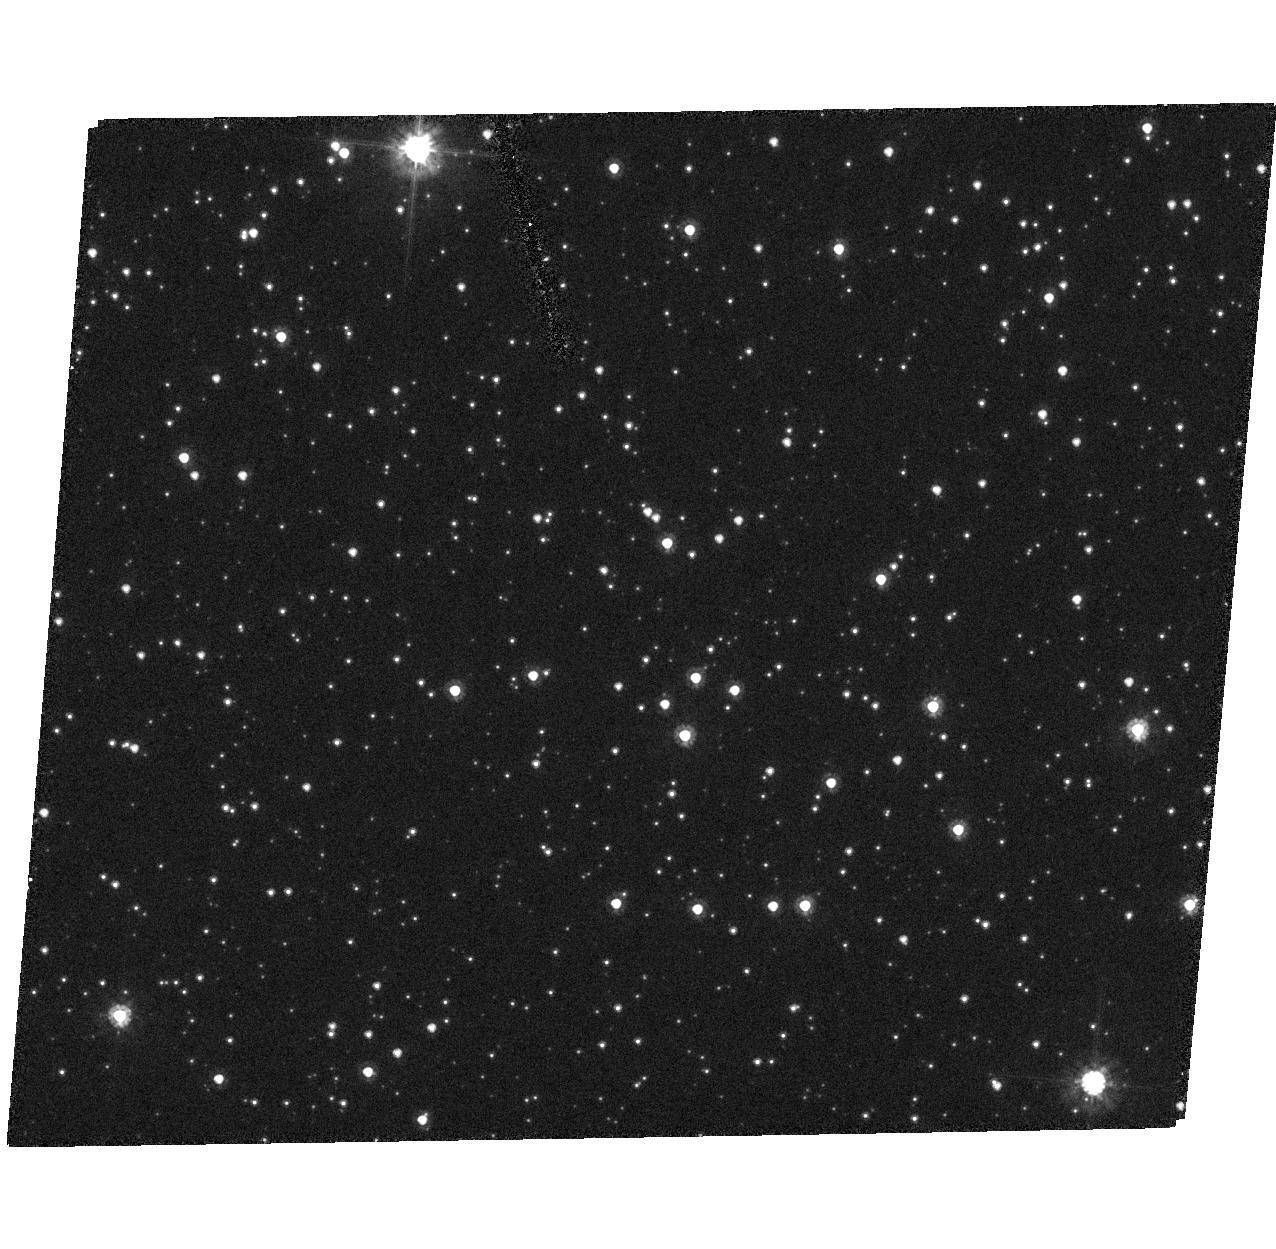
Target: QSO-051032-692716. Instrument: ACS/HRC. Filter: F606W. Exposure: 7 min. Observation ID: hst_9462_40_acs_hrc_f606w_j8dx40

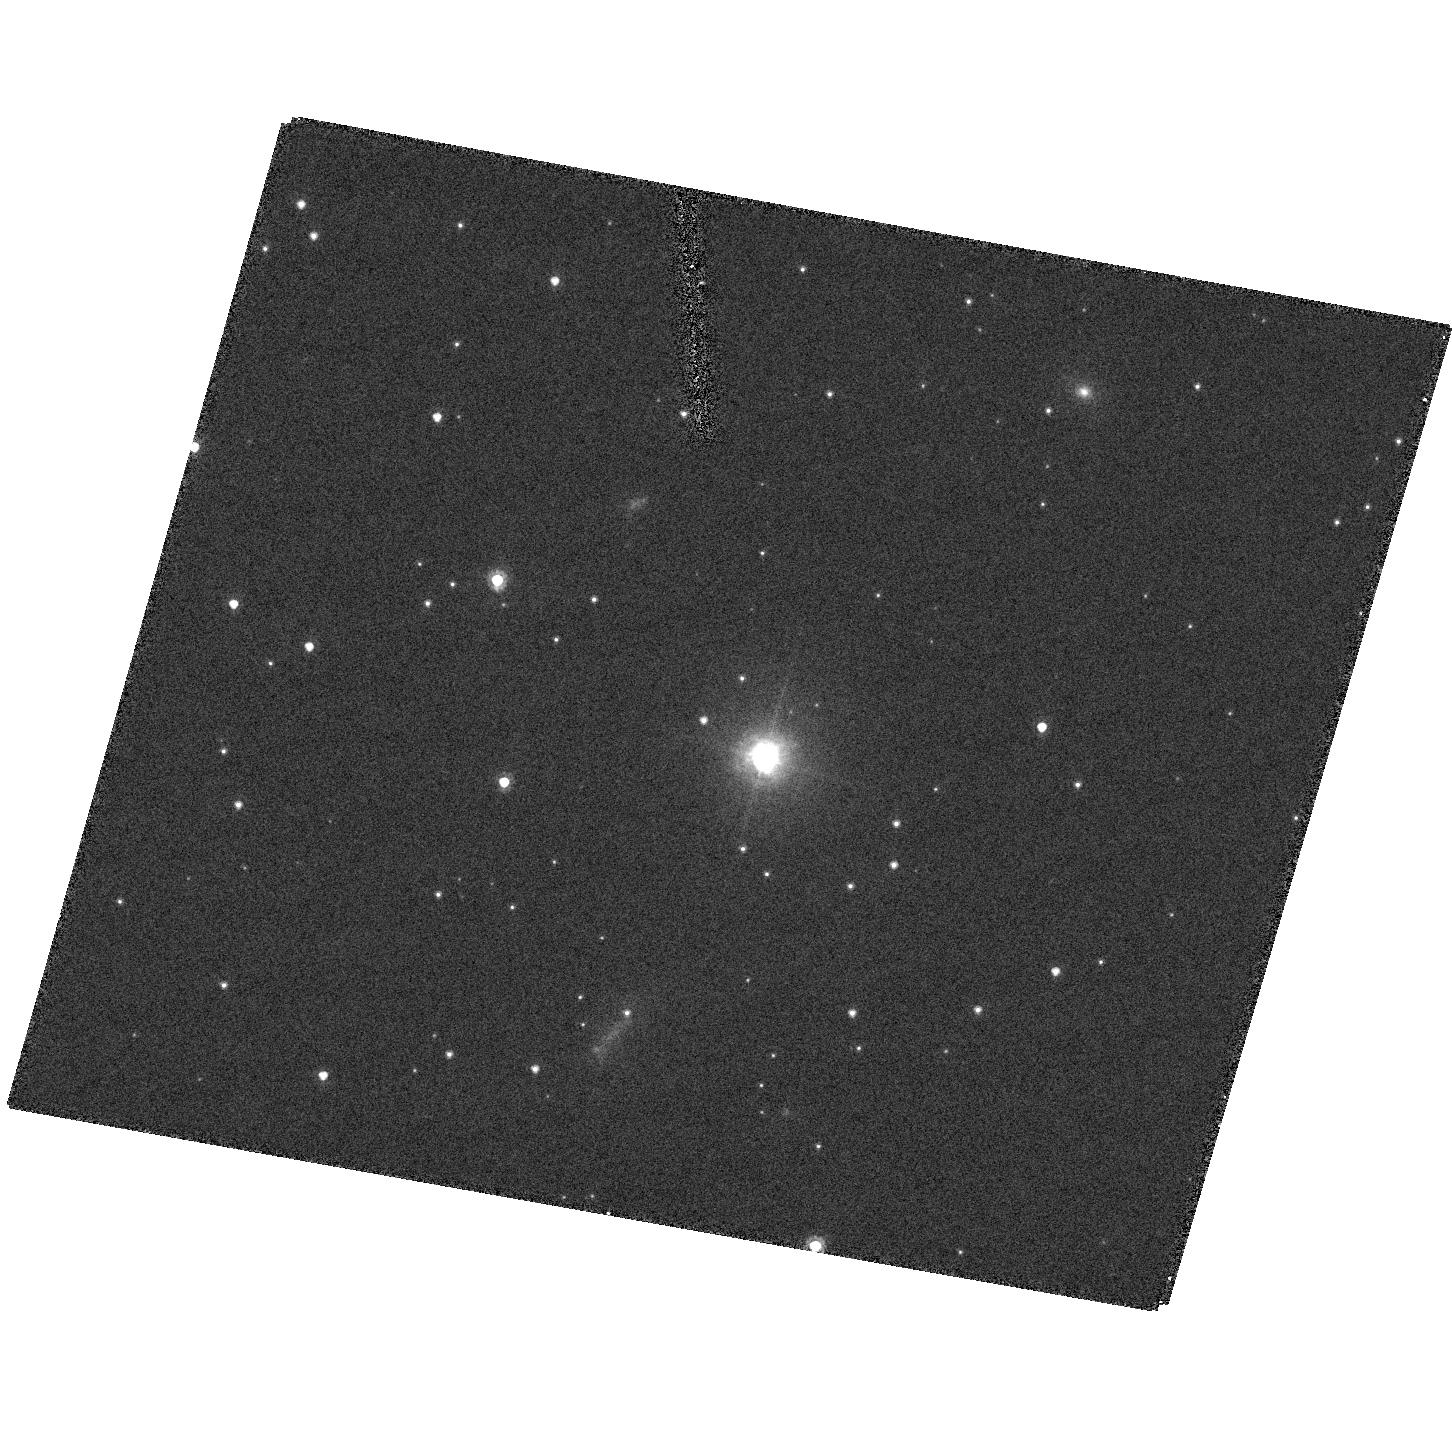
Target: QSO-055722-671322. Instrument: ACS/HRC. Filter: F606W. Exposure: 7 min. Observation ID: hst_9462_19_acs_hrc_f606w_j8dx19

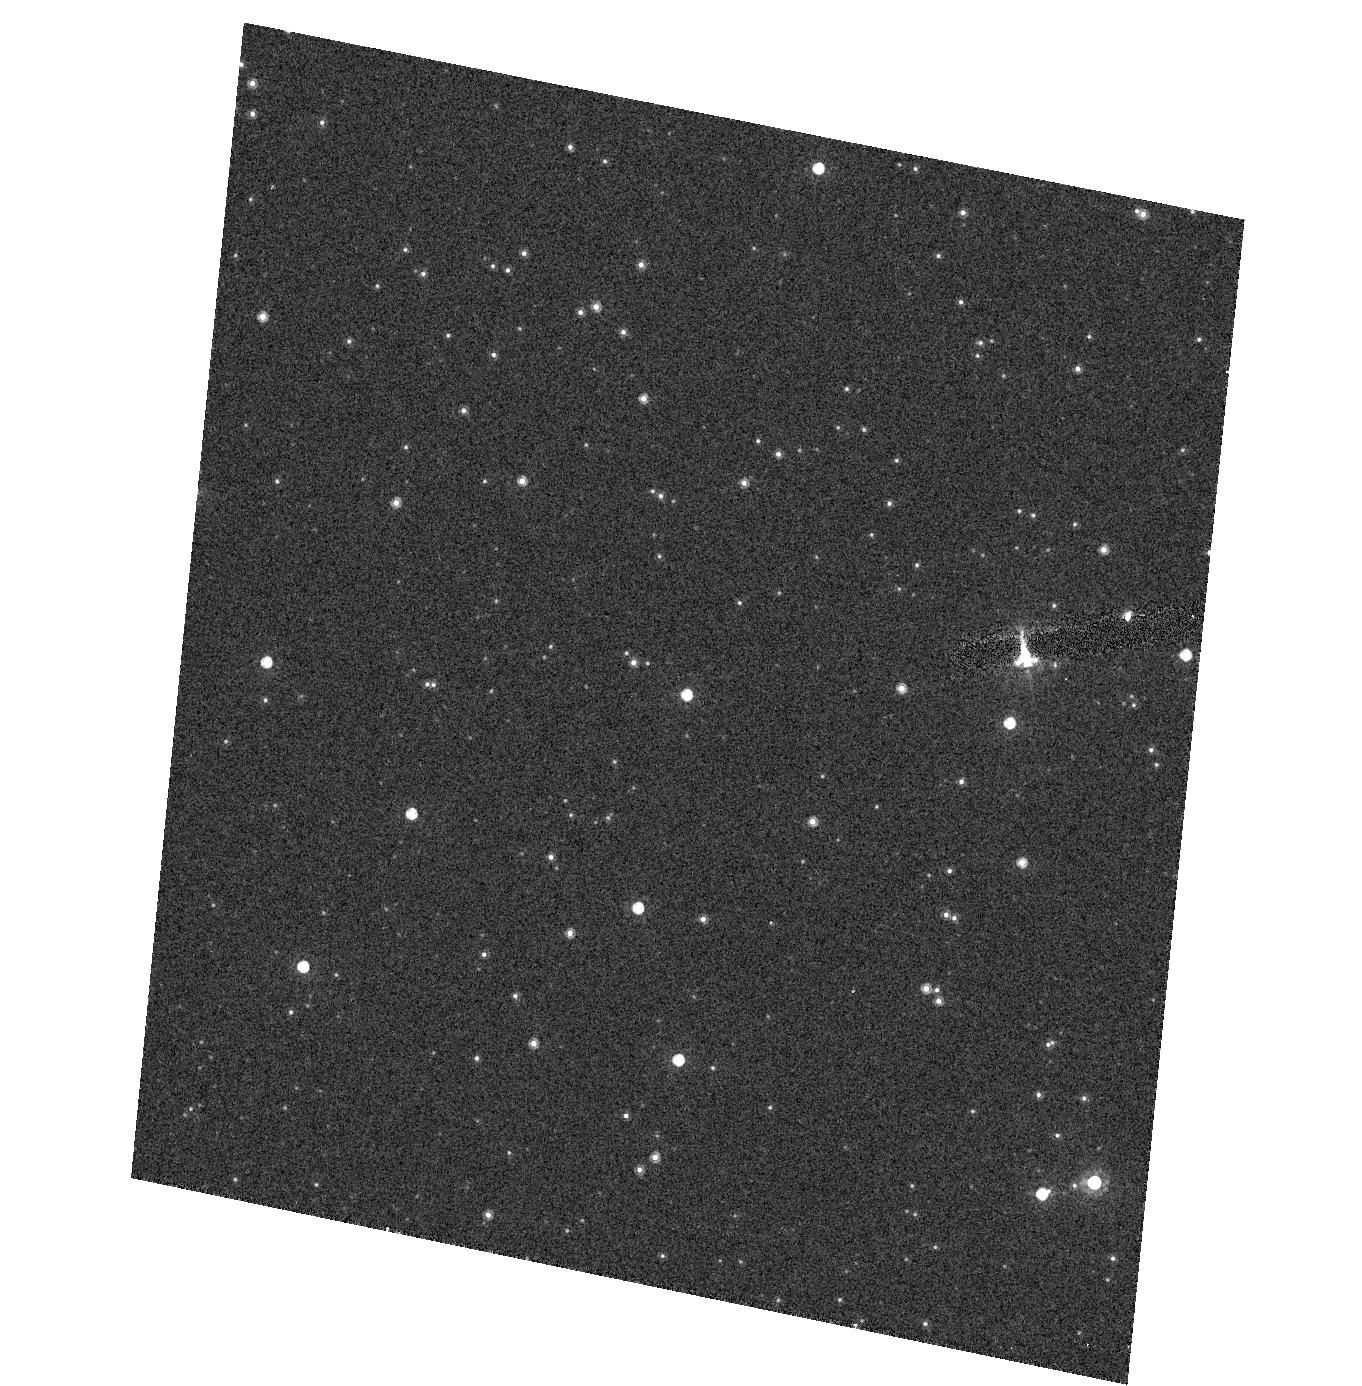
Target: QSO-050017-693216. Instrument: ACS/HRC. Filter: F814W. Exposure: 2 min. Observation ID: hst_9462_28_acs_hrc_f814w_j8dx28

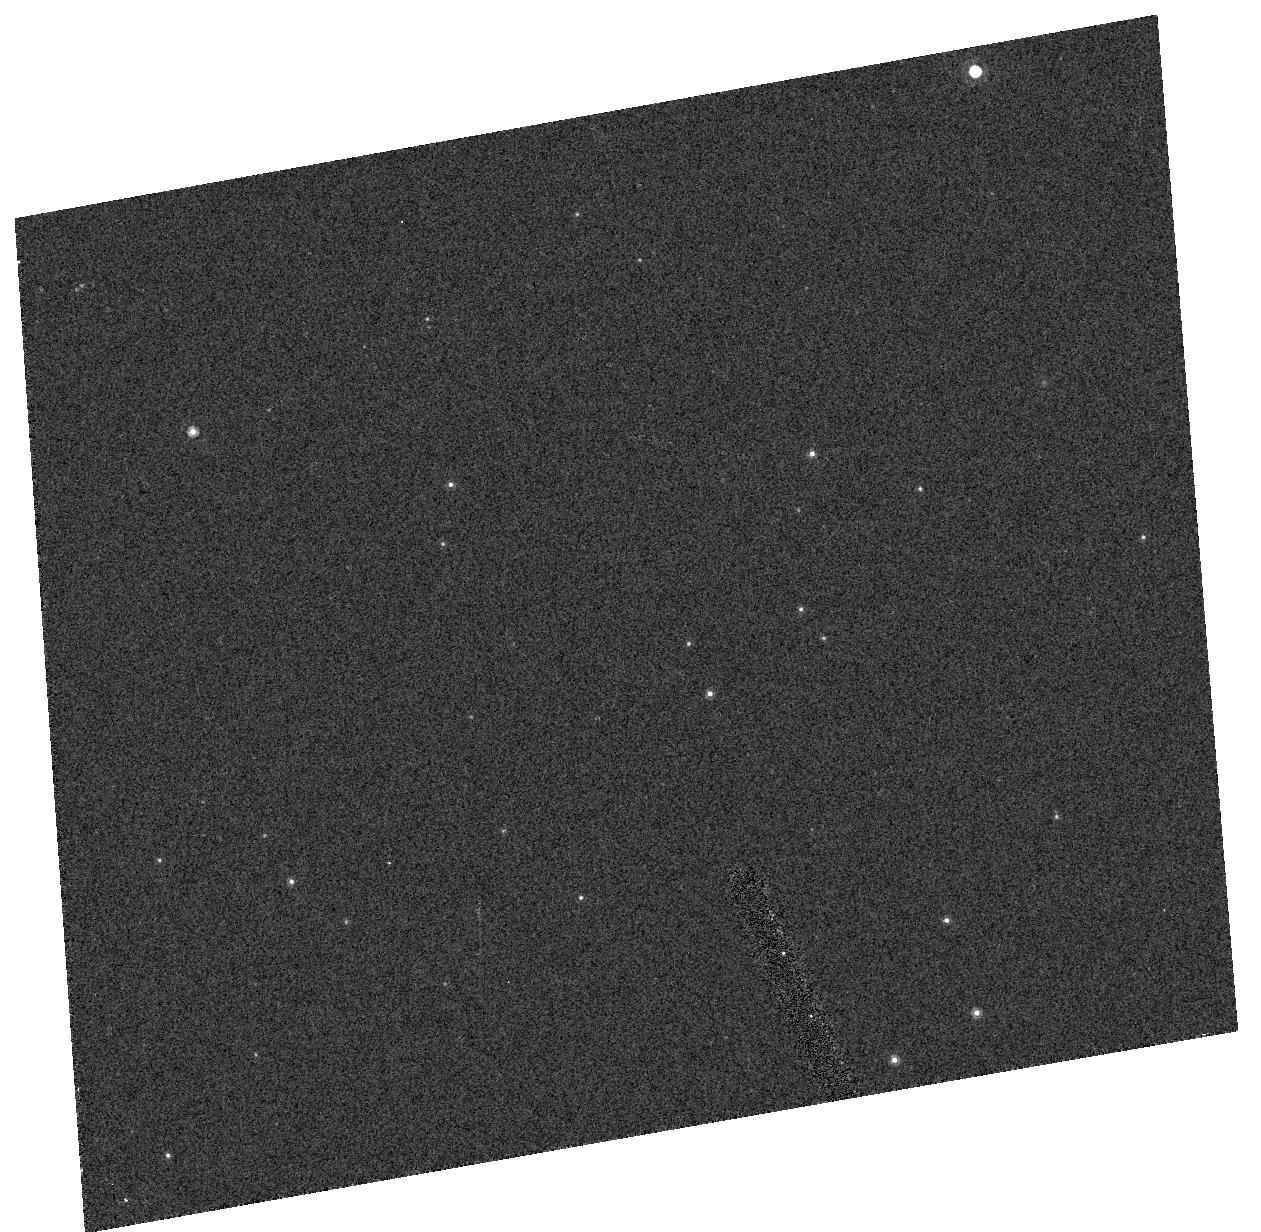
Target: QSO-061509-661740. Instrument: ACS/HRC. Filter: F814W. Exposure: 2 min. Observation ID: hst_9462_37_acs_hrc_f814w_j8dx37

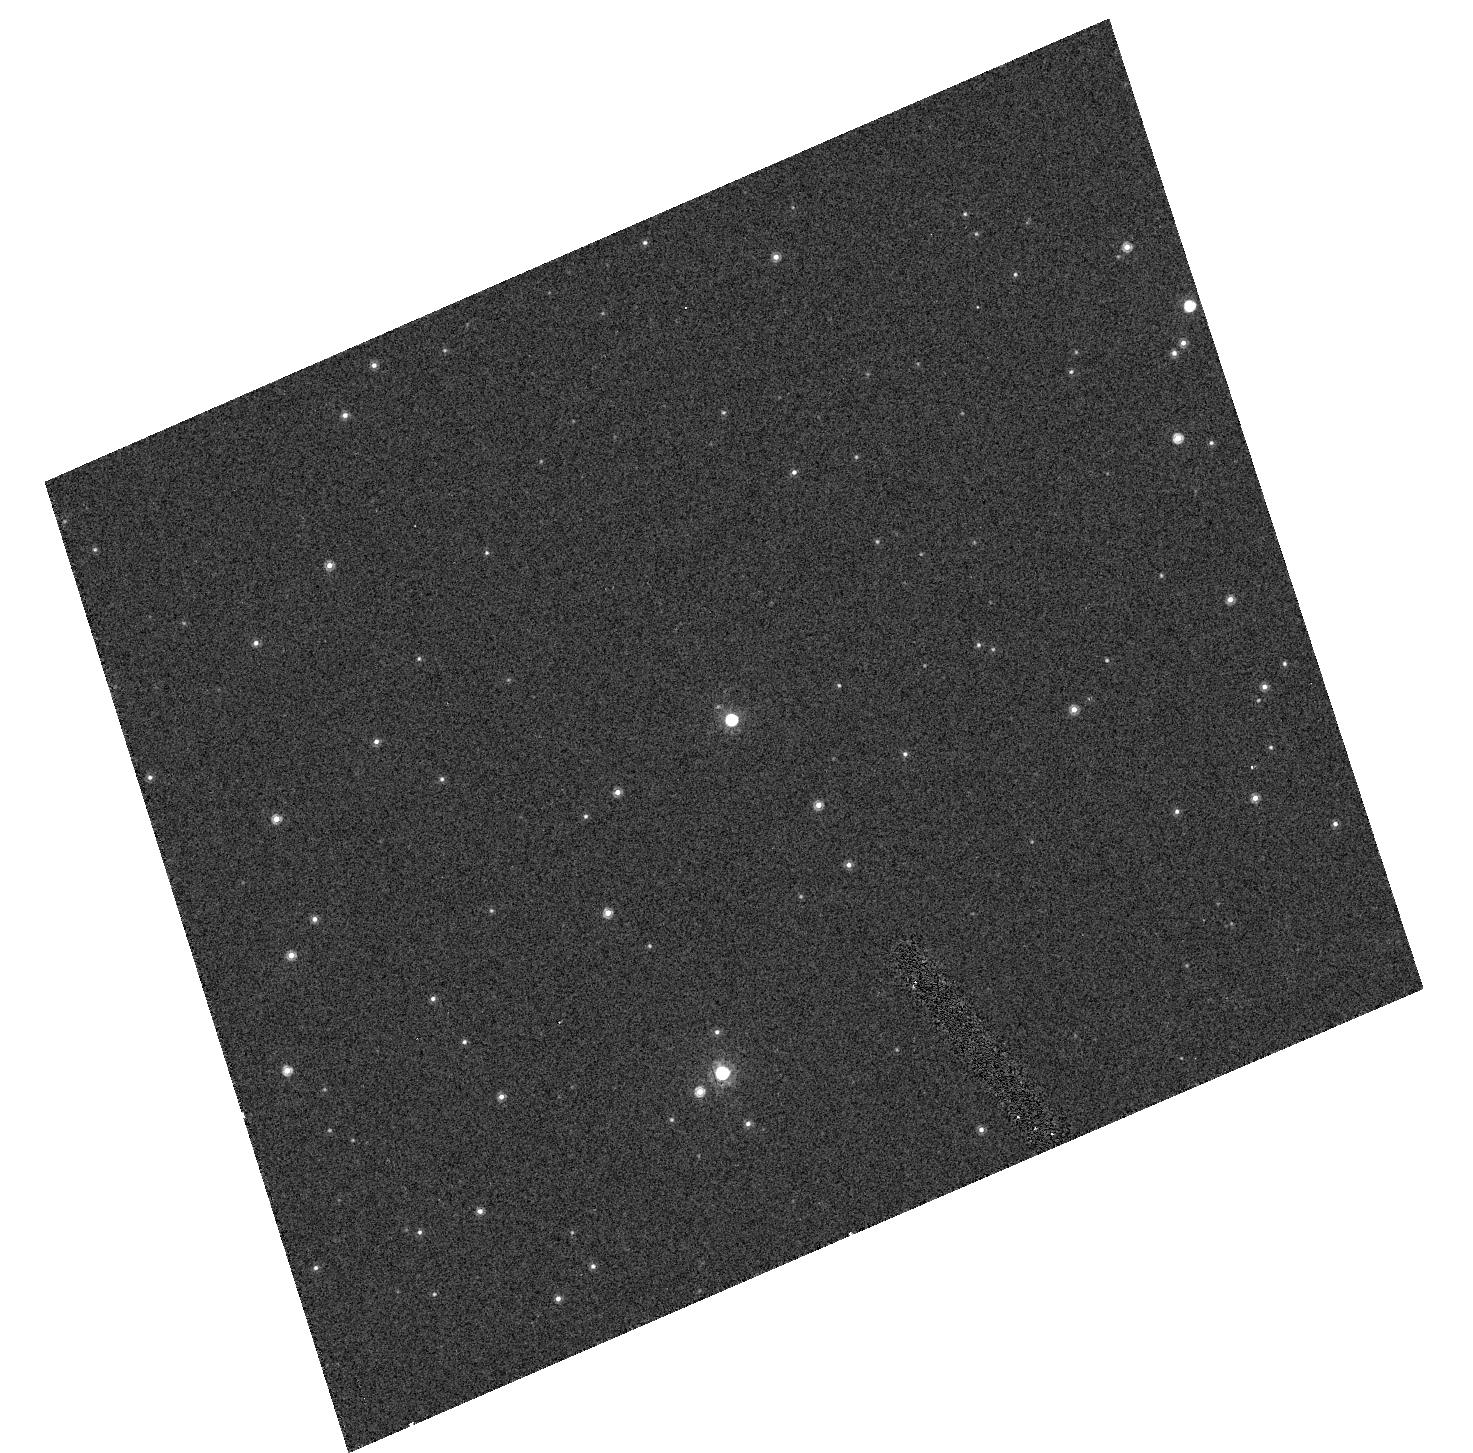
Target: QSO-050436-662417. Instrument: ACS/HRC. Filter: F814W. Exposure: 2 min. Observation ID: hst_9462_26_acs_hrc_f814w_j8dx26

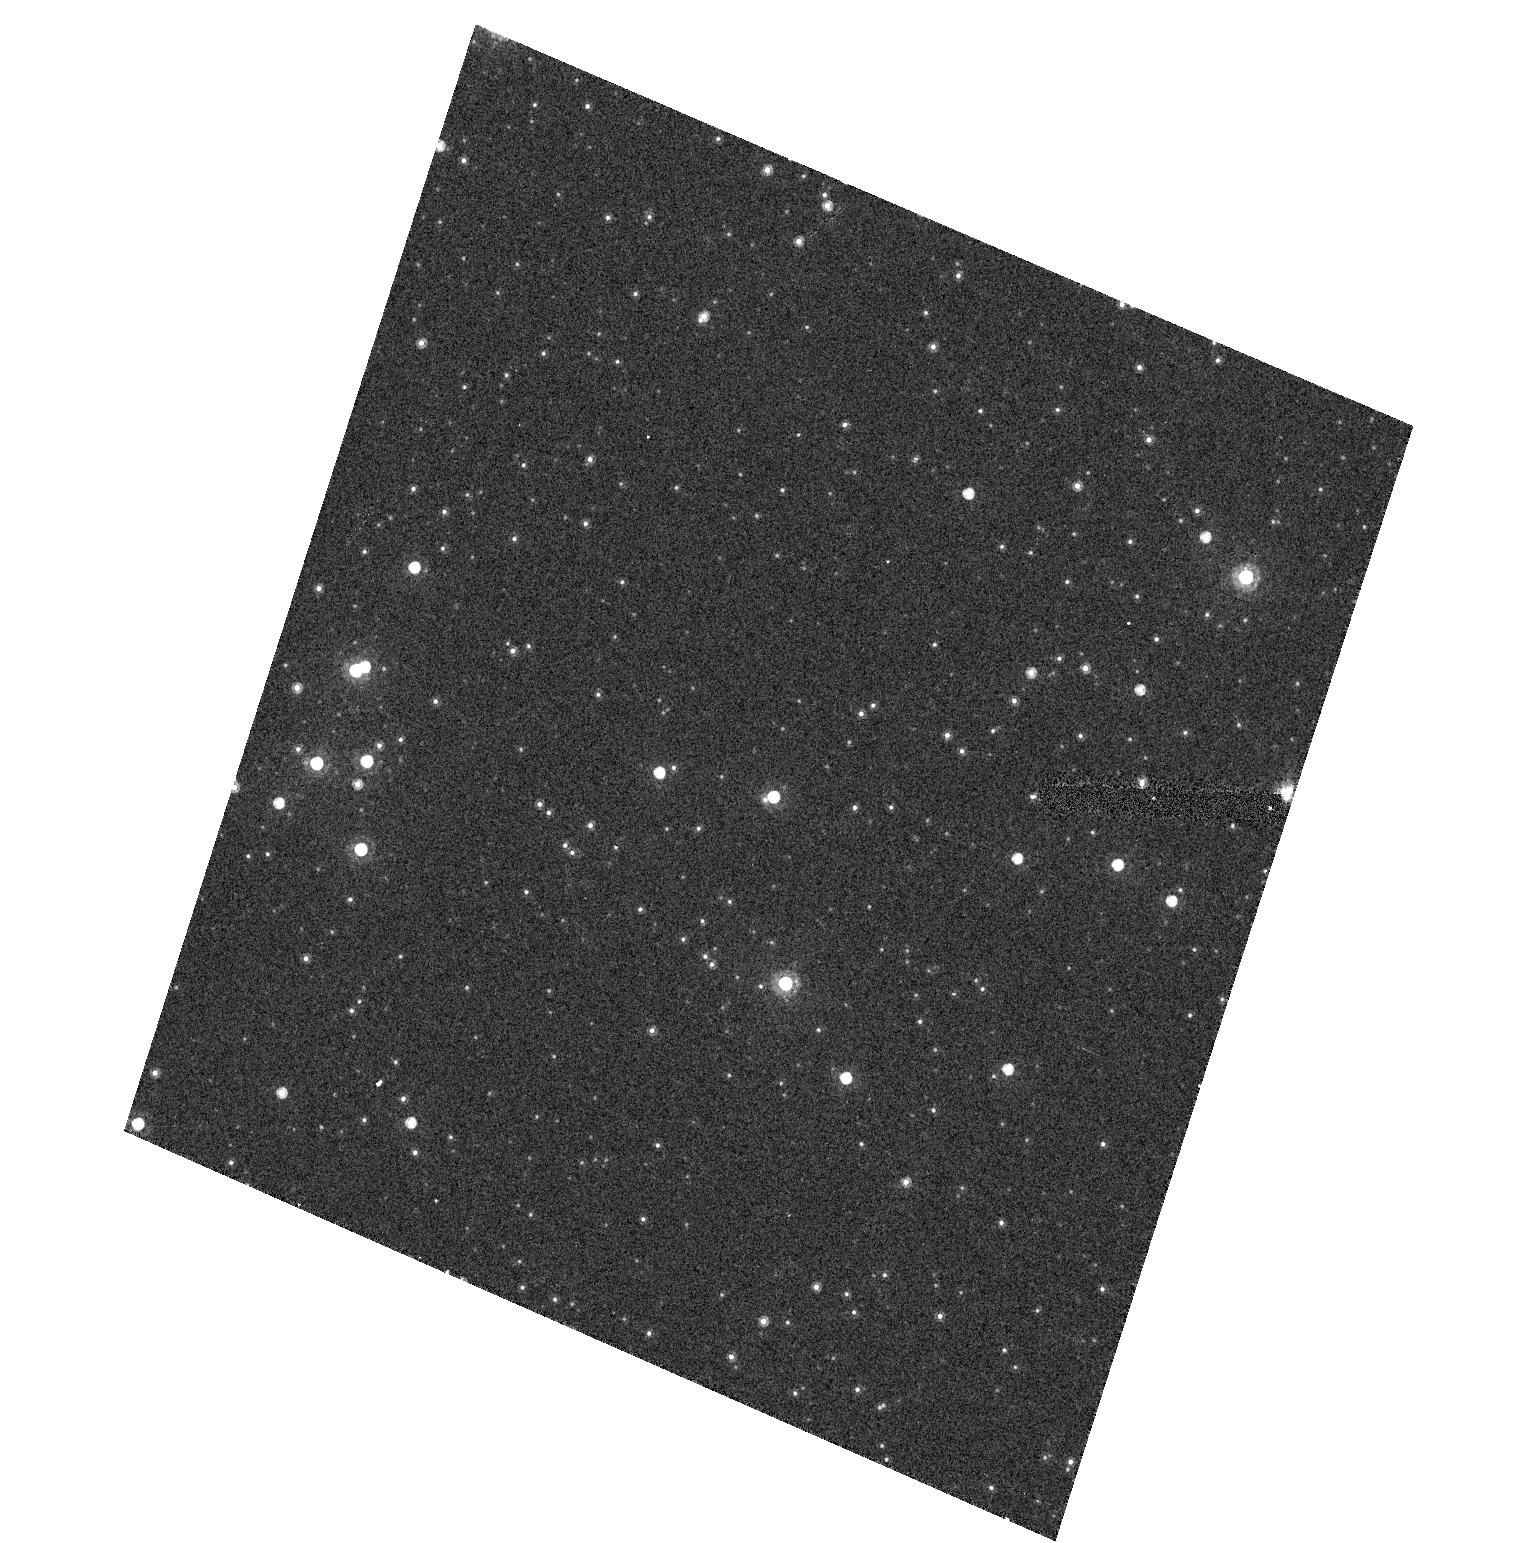
Target: QSO-052056-702452. Instrument: ACS/HRC. Filter: F814W. Exposure: 2 min. Observation ID: hst_9462_21_acs_hrc_f814w_j8dx21

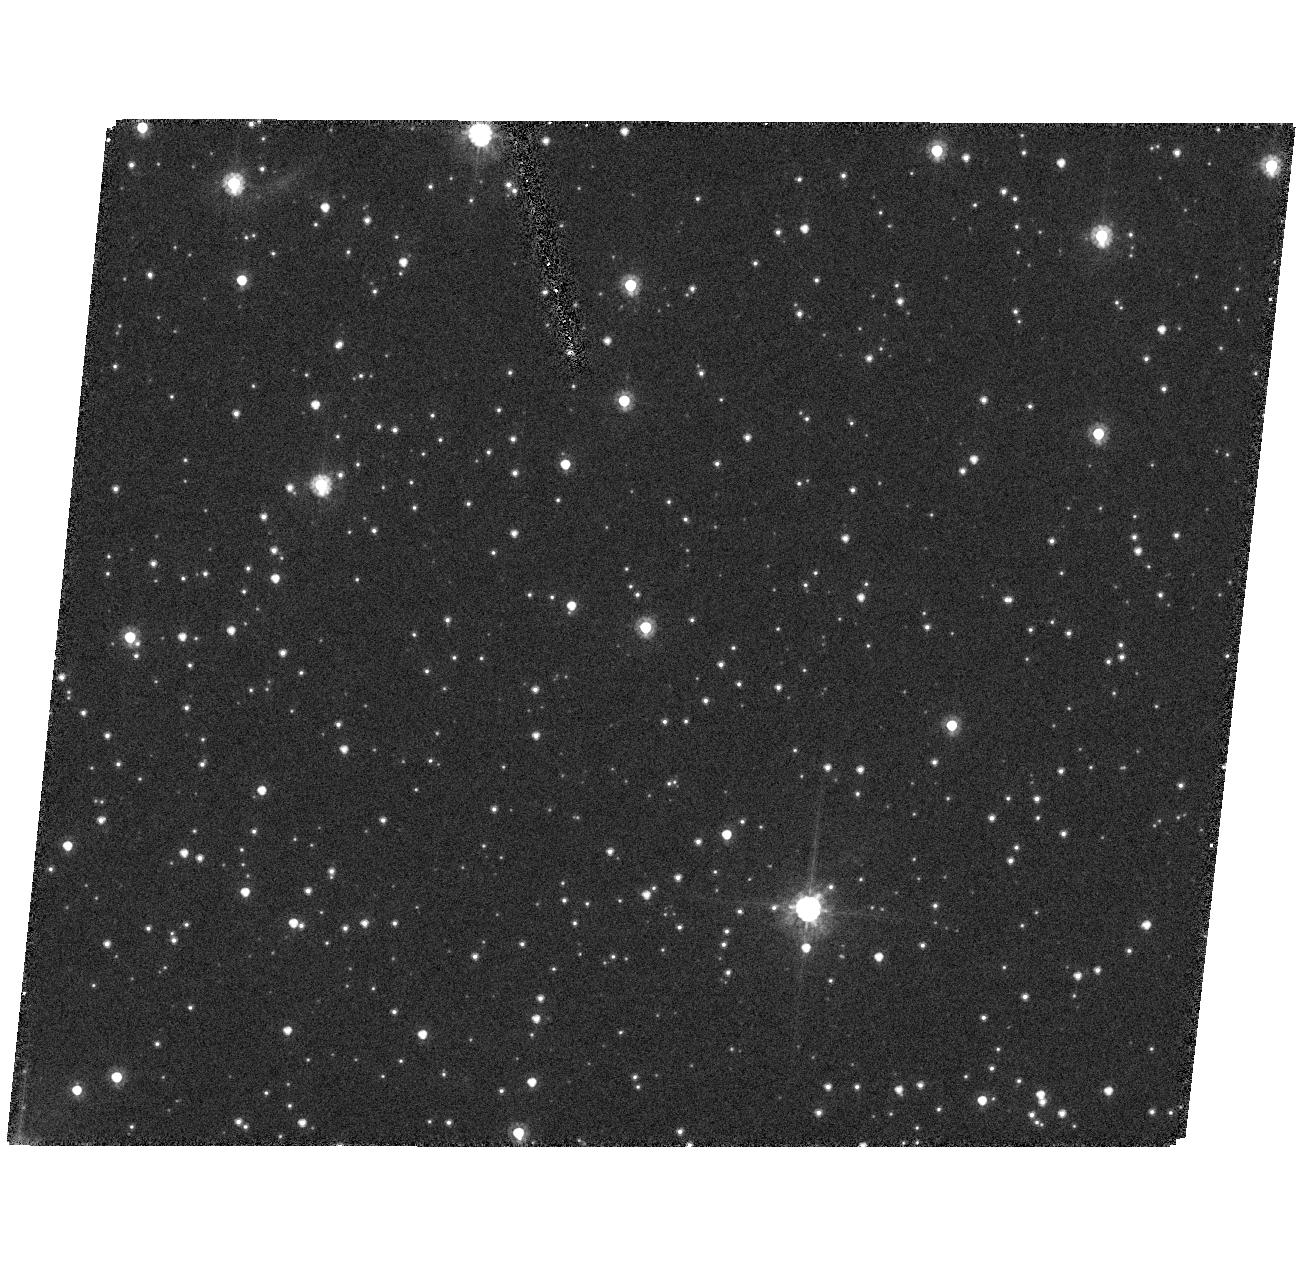
Target: QSO-051412-702025. Instrument: ACS/HRC. Filter: F606W. Exposure: 7 min. Observation ID: hst_9462_25_acs_hrc_f606w_j8dx25

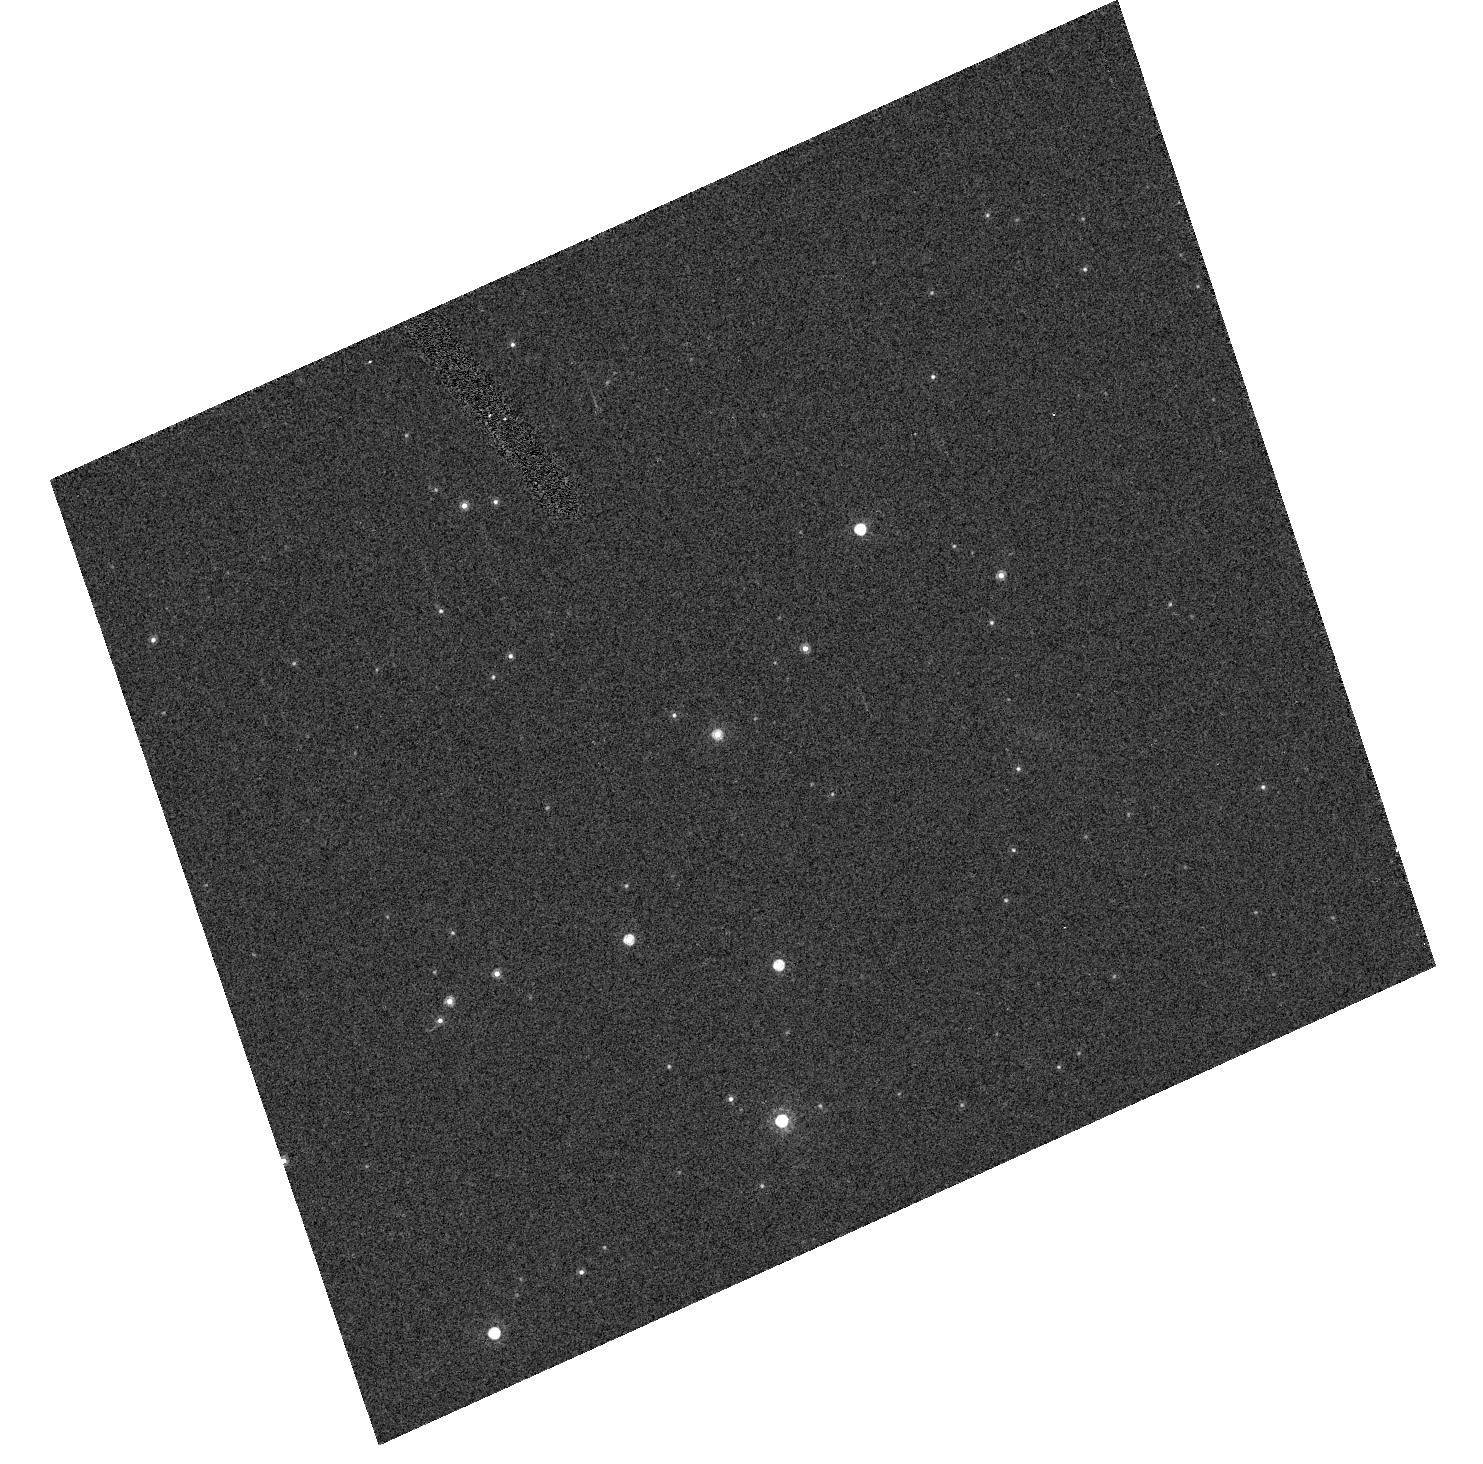
Target: QSO-052056-653904. Instrument: ACS/HRC. Filter: F814W. Exposure: 2 min. Observation ID: hst_9462_48_acs_hrc_f814w_j8dx48

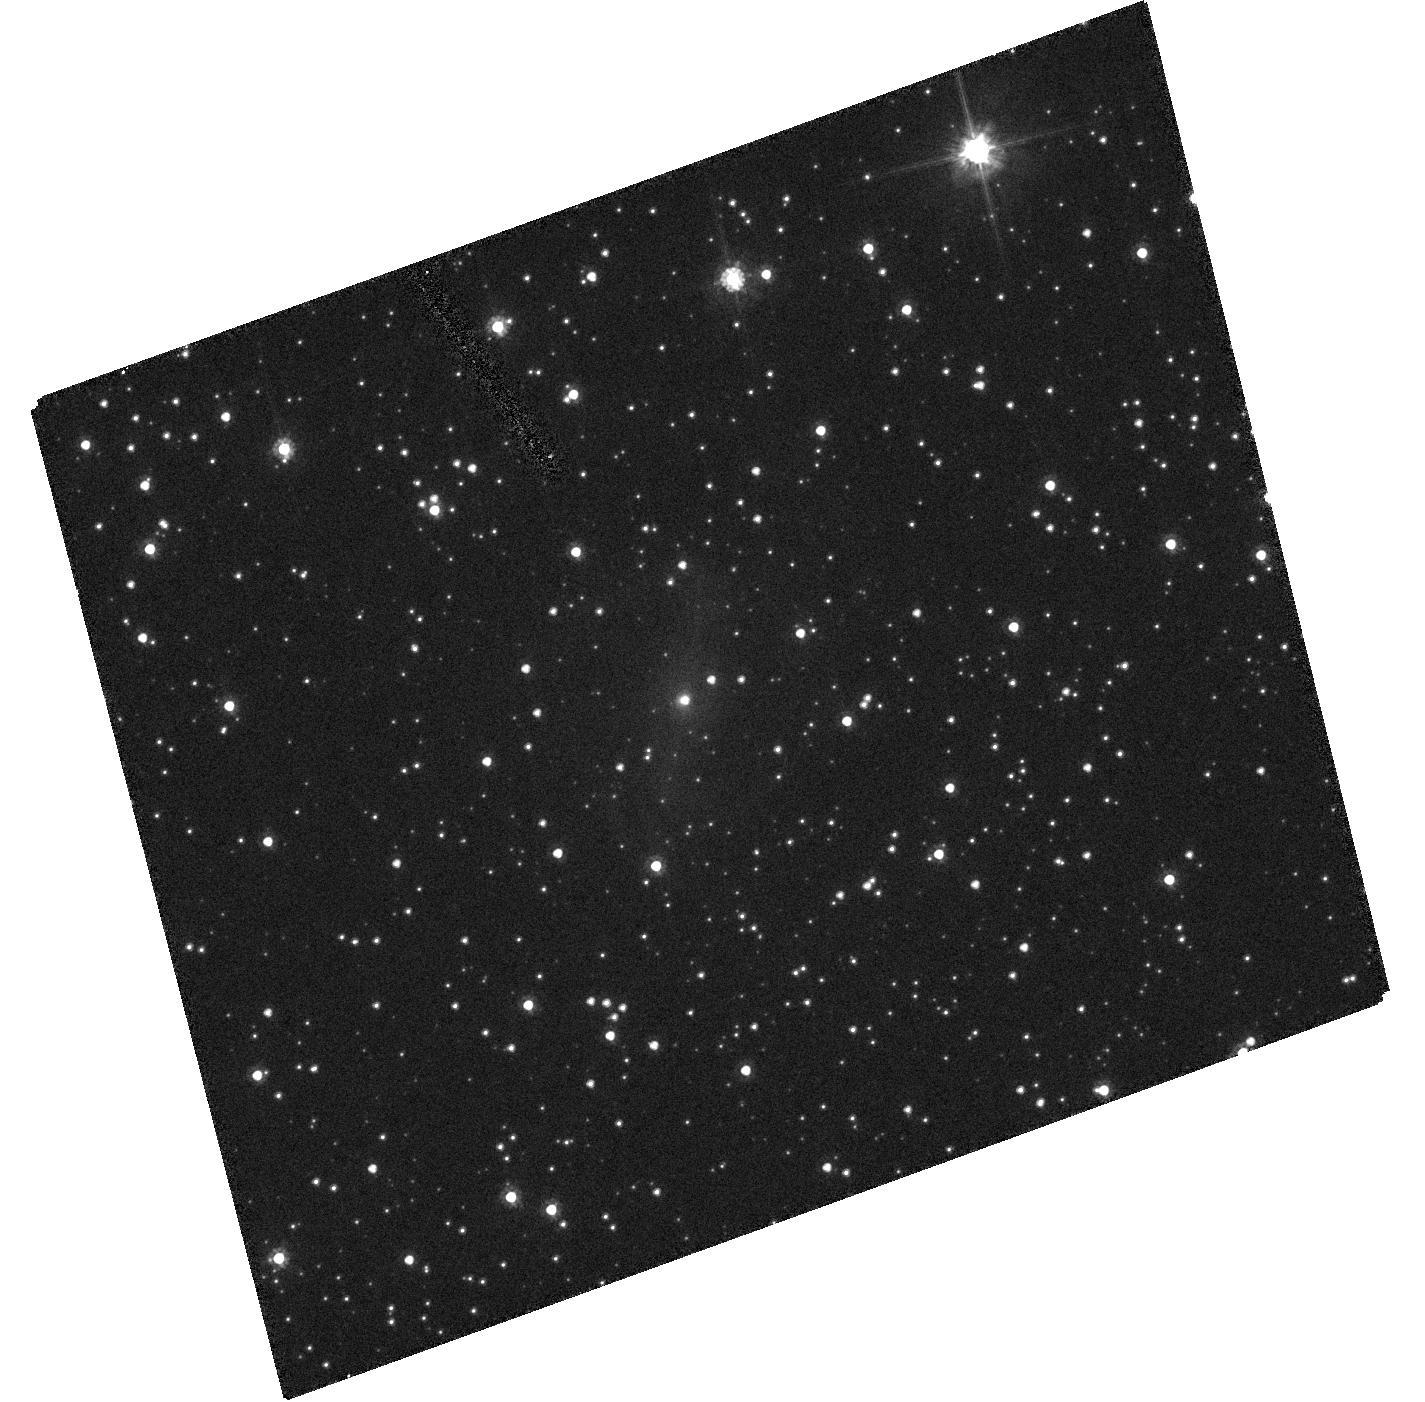
Target: QSO-050634-691047. Instrument: ACS/HRC. Filter: F606W. Exposure: 7 min. Observation ID: hst_9462_23_acs_hrc_f606w_j8dx23

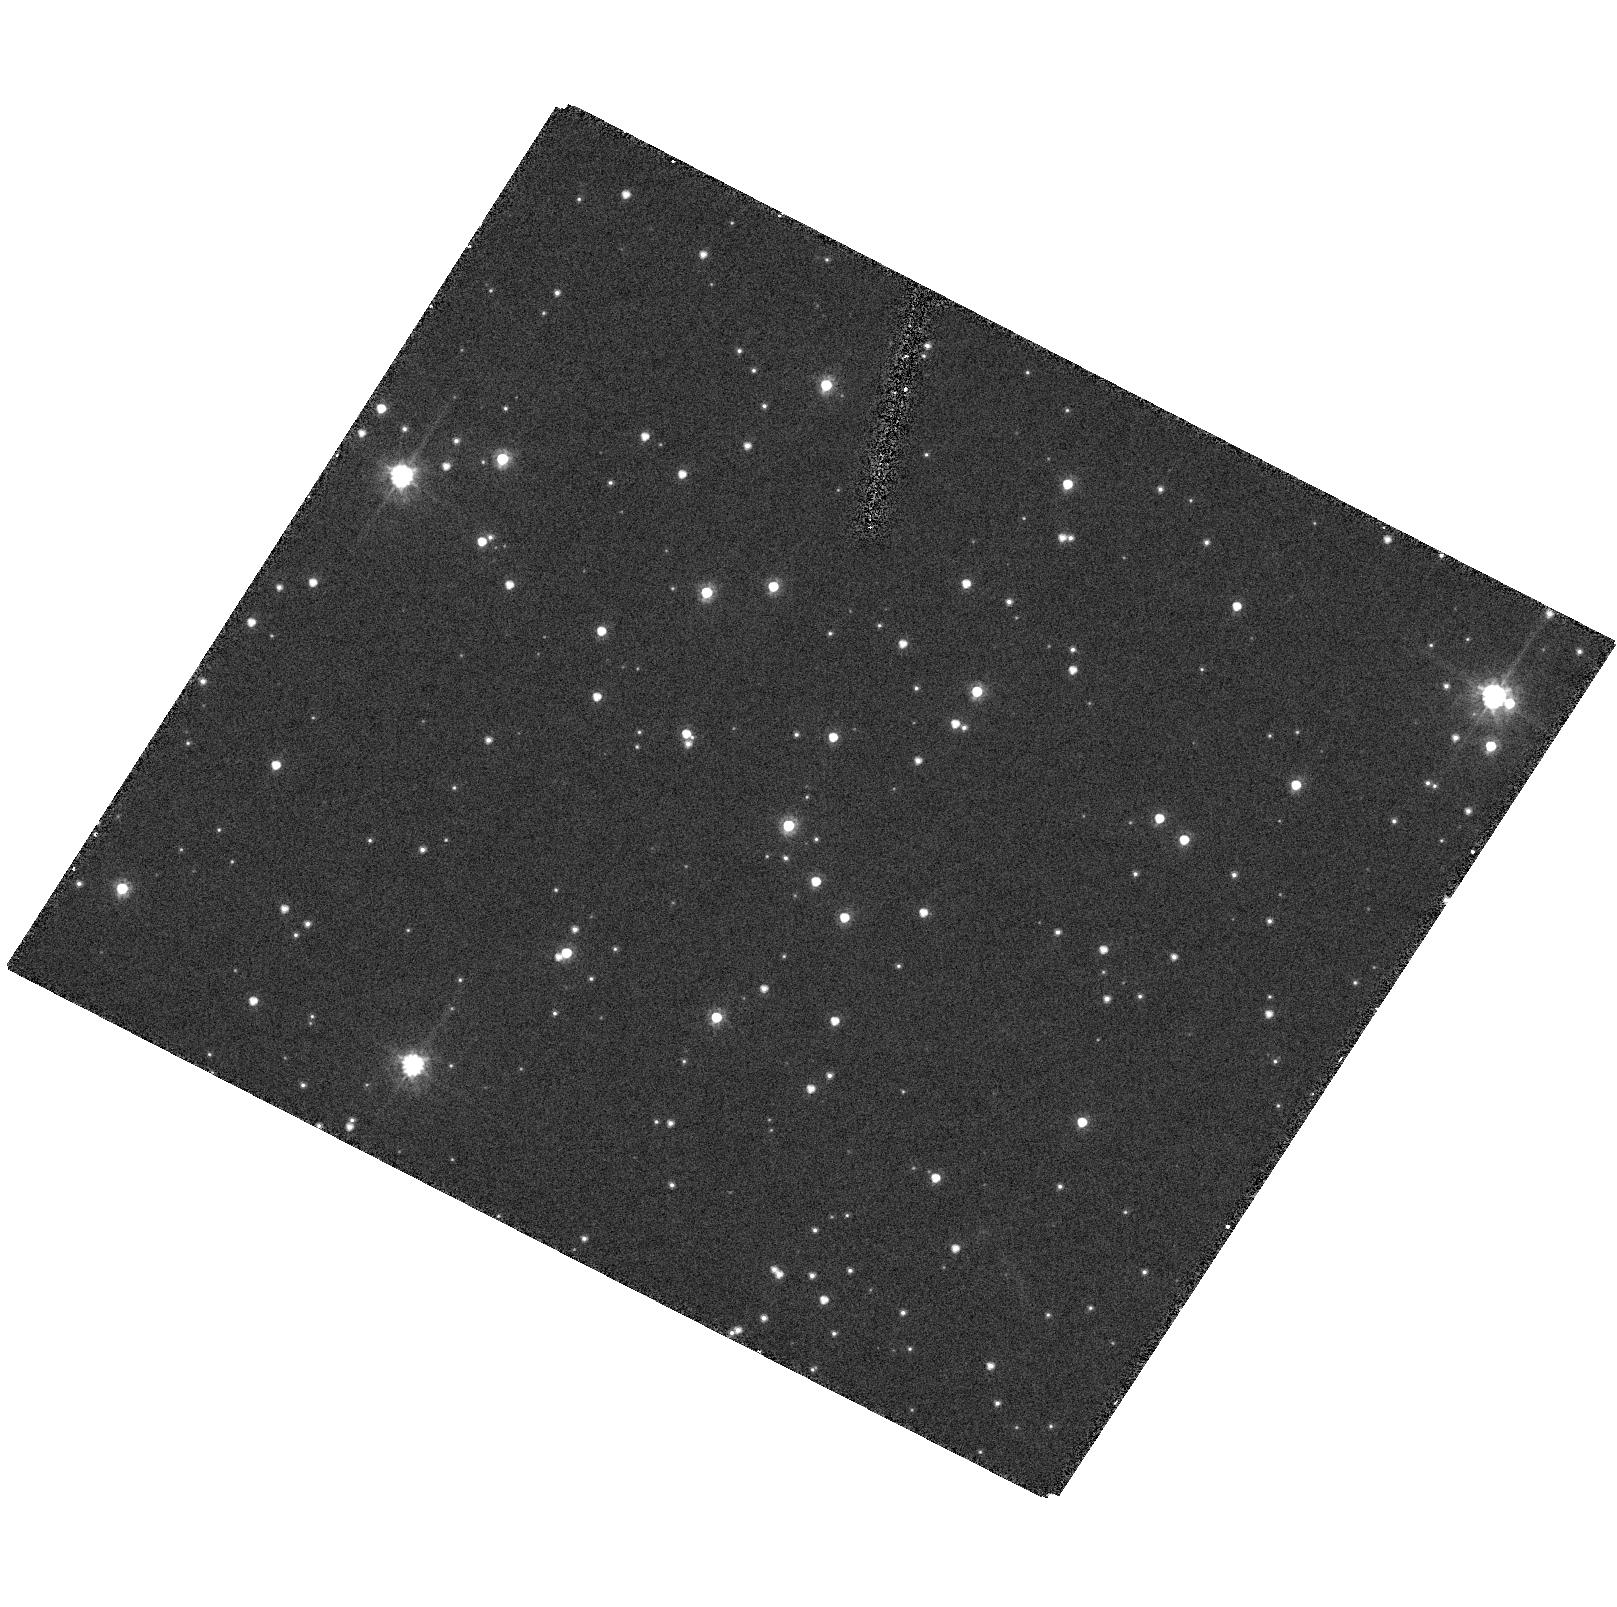
Target: QSO-053007-671027. Instrument: ACS/HRC. Filter: F606W. Exposure: 10 min. Observation ID: hst_9462_46_acs_hrc_f606w_j8dx46

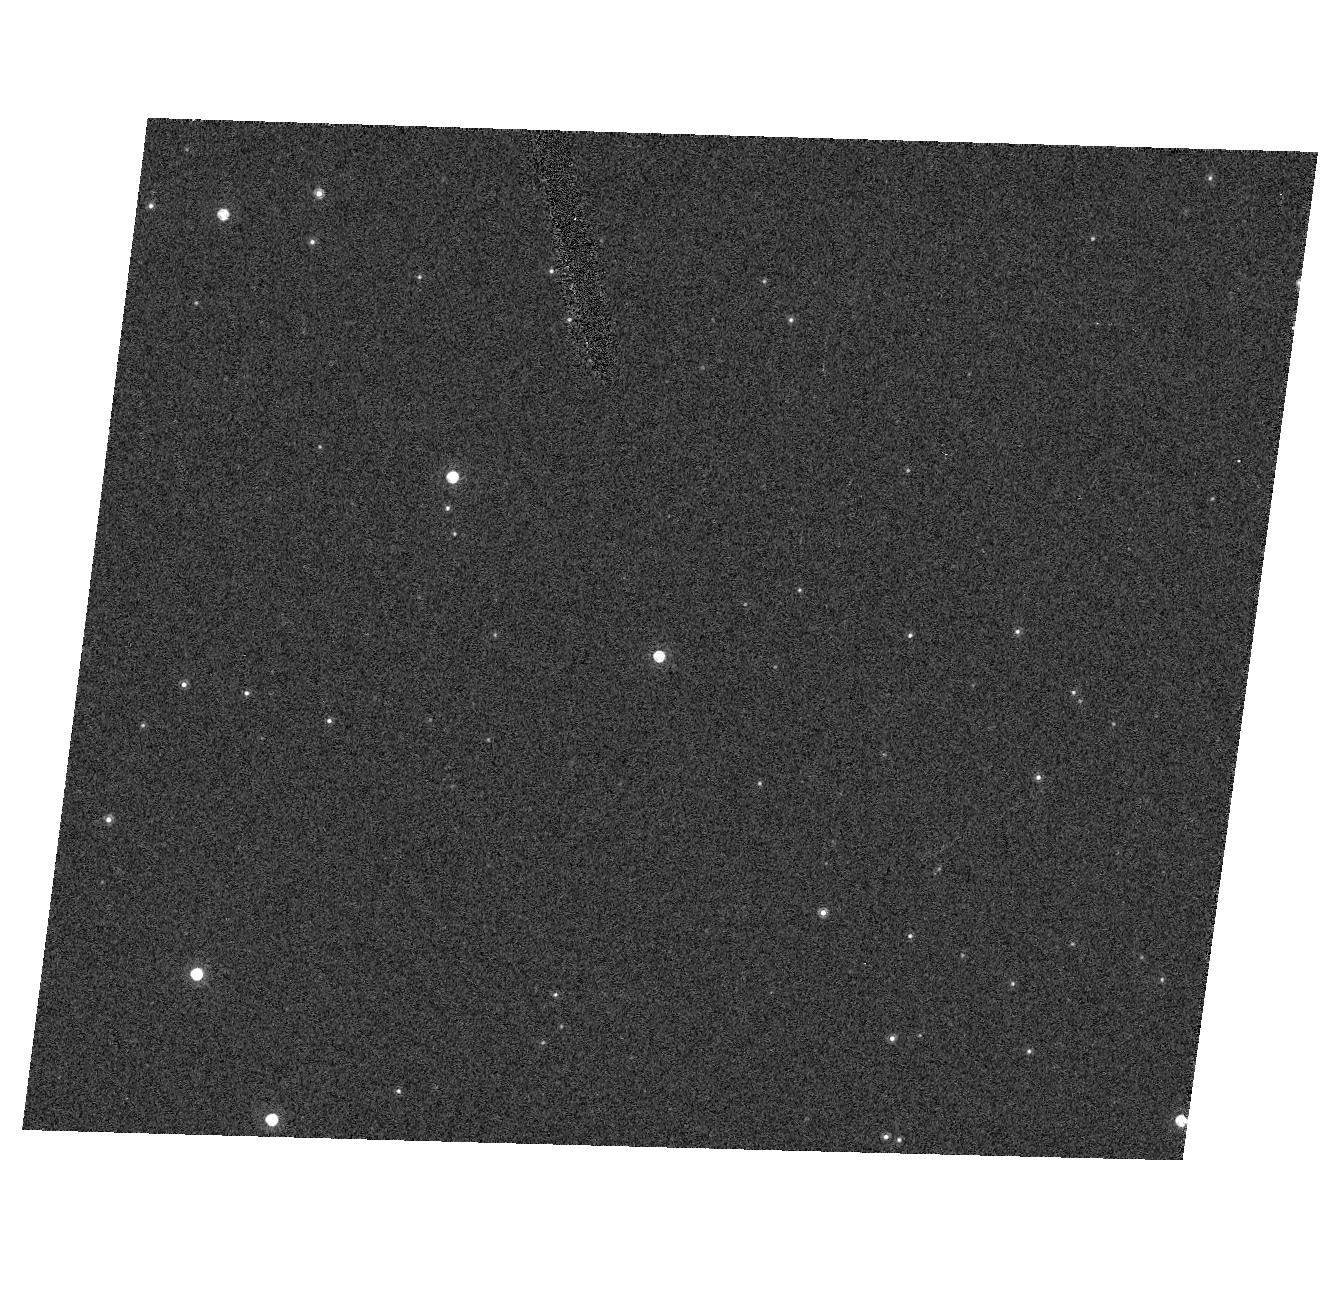
Target: QSO-051928-654950. Instrument: ACS/HRC. Filter: F814W. Exposure: 2 min. Observation ID: hst_9462_47_acs_hrc_f814w_j8dx47

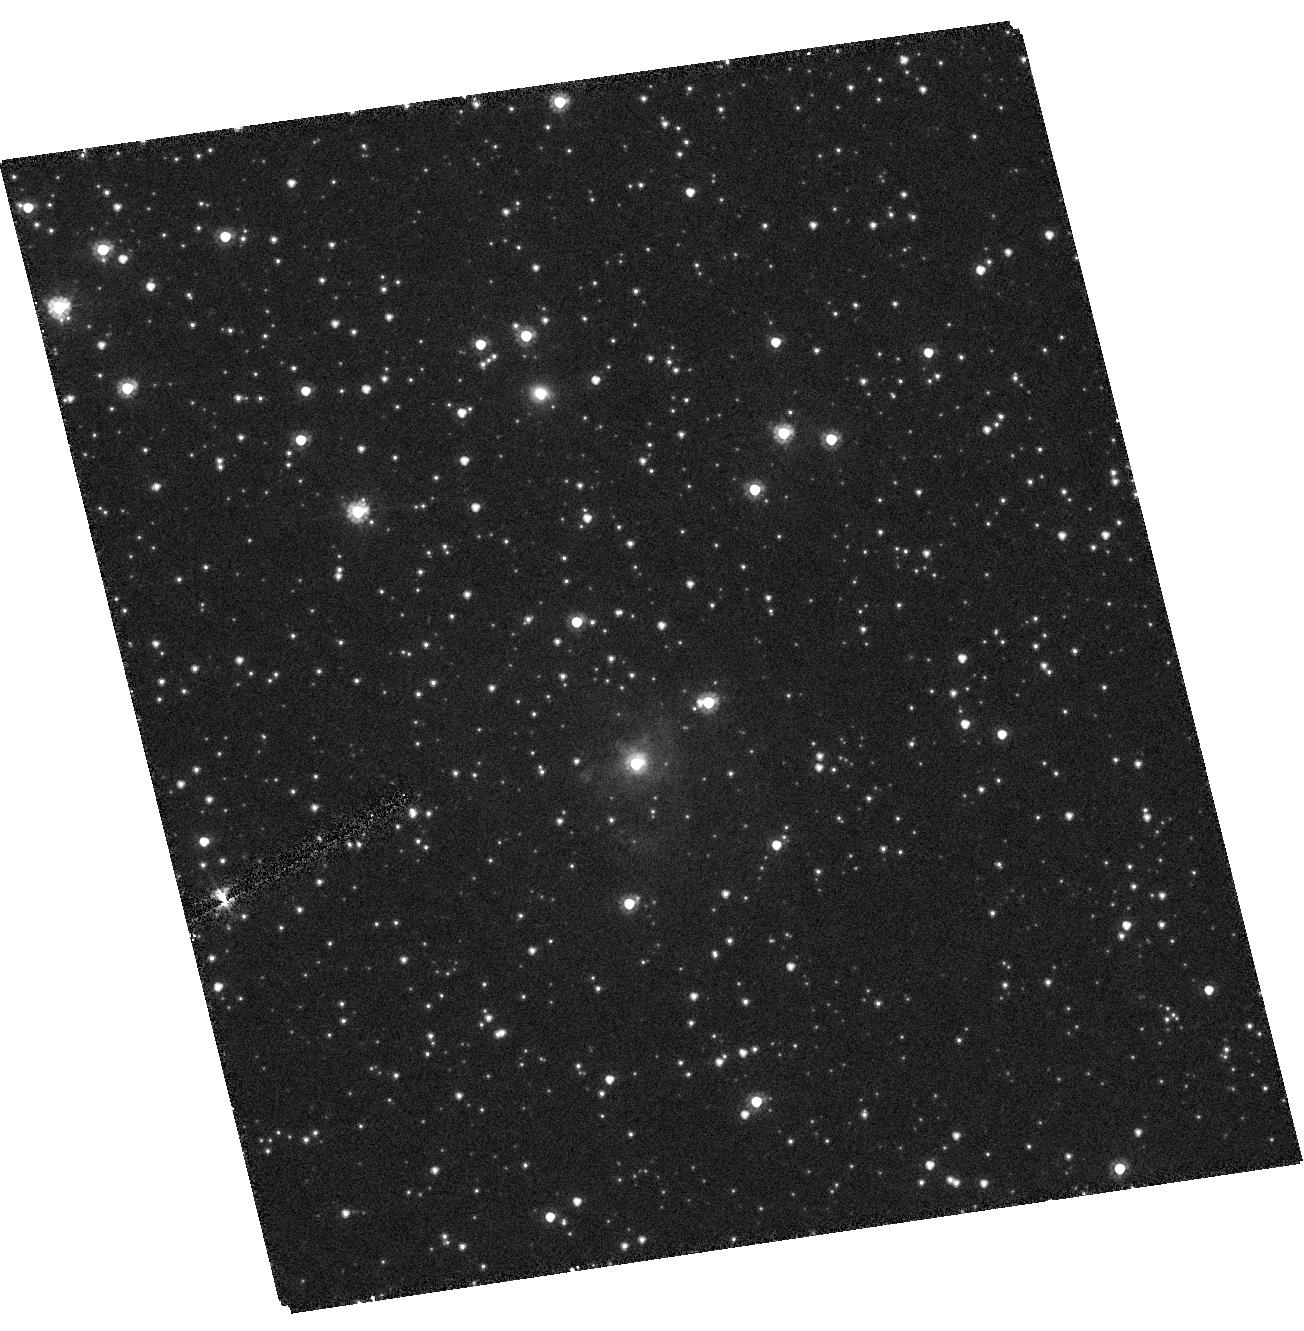
Target: QSO-052402-701108. Instrument: ACS/HRC. Filter: F606W. Exposure: 7 min. Observation ID: hst_9462_22_acs_hrc_f606w_j8dx22

Systemic and Internal Proper Motions of the Magellanic Clouds from Astrometry with ACS (PI: Alcock, Charles R.)

We request first epoch observations with ACS of Magellanic Cloud fields centered on background quasars. Second epoch observations will be requested ~ 5 years later to allow the measurement of the systemic and internal proper motions of the Clouds with error <~0.05 mas/year. These motions are of fundamental importance. The systemic motions of the LMC and SMC probe the gravitational potential of the dark halo. The internal proper motion due to rotation can be exploited to yield a rotational parallax distance to the LMC; the first time that this will be done for any galaxy. This is particularly important for the LMC because of its crucial role in the extragalctic distance ladder. Previous measurements of the proper motion of the LMC yield a systemic component ranging from 1.4 mas/year to 3.4 mas/year (differing by several times the quoted errors), with no useful determination of the internal motions. The main problem with measurements of the proper motion of the LMC has been the lack of a sample of background quasars to use as reference frame. We have recently been able to identify a sample of 54 quasars behind the Magellanic Clouds from their variability characteristics in the MACHO database. With this sample and the advent of ACS an accurate proper motion measurement has become possible for the very first time.